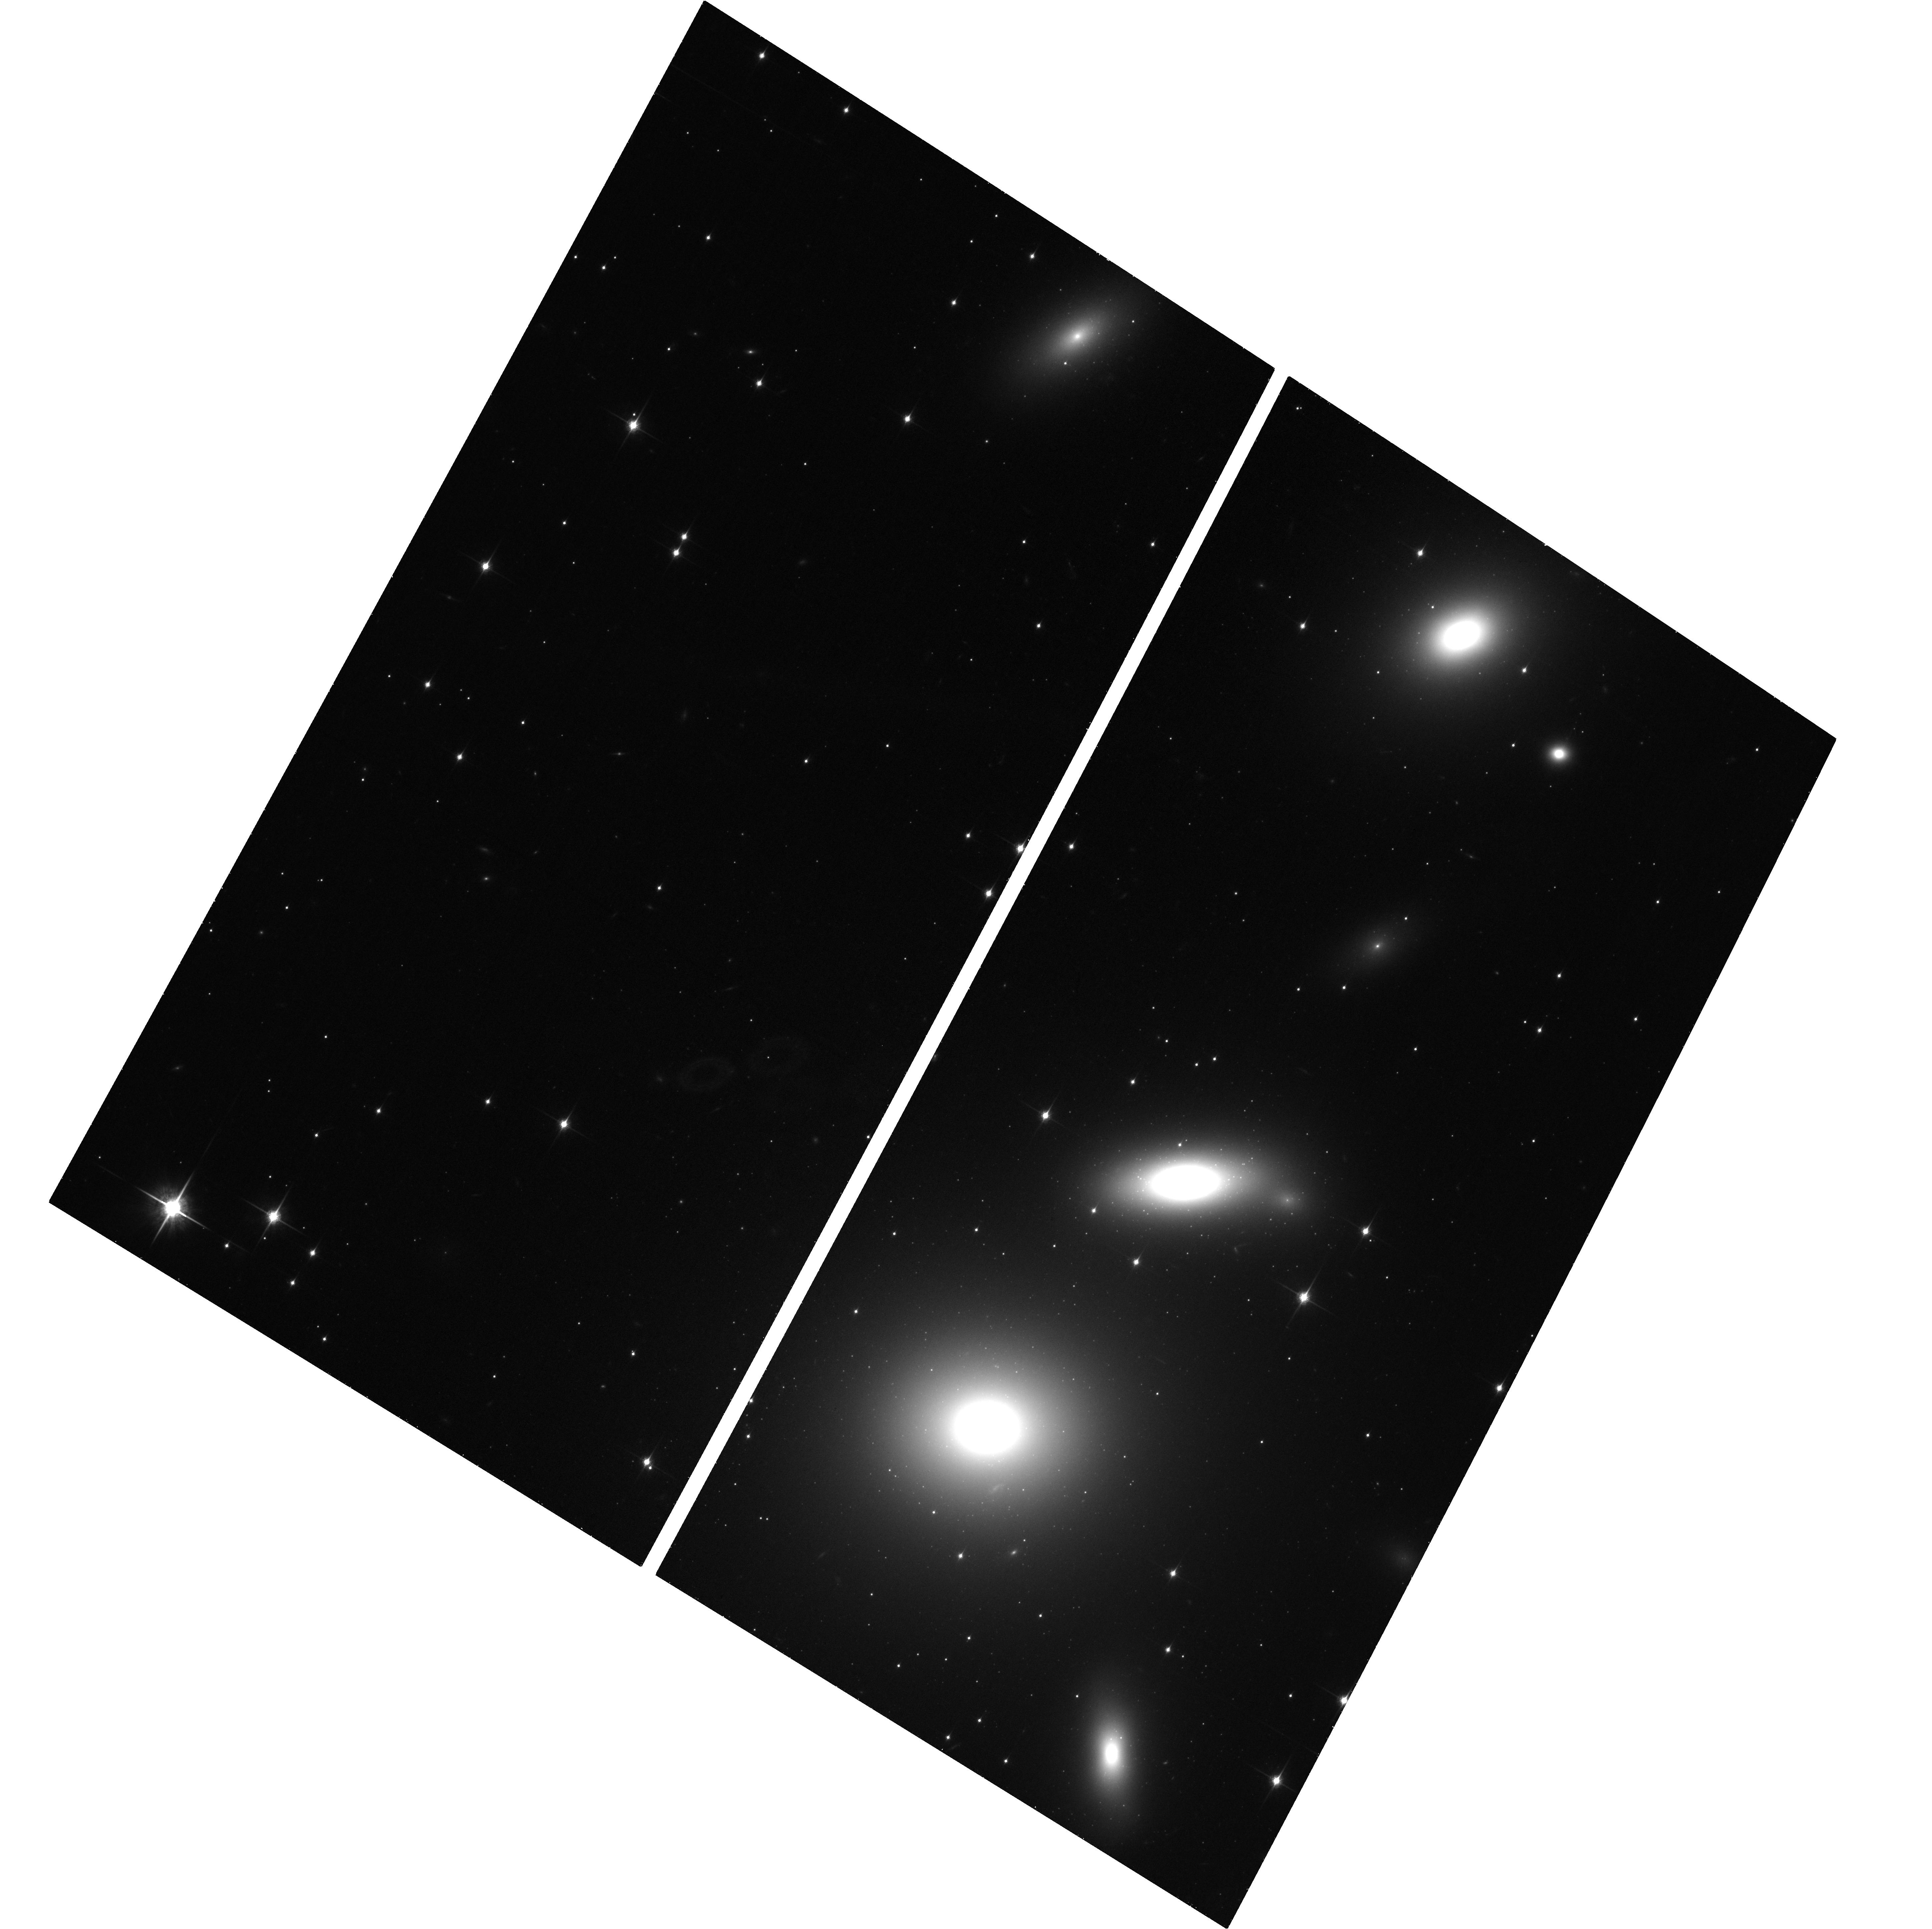
Target: NGC-1277. Instrument: ACS/WFC. Filter: F850LP. Exposure: 41 min. Observation ID: hst_14215_01_acs_wfc_f850lp_jctt01

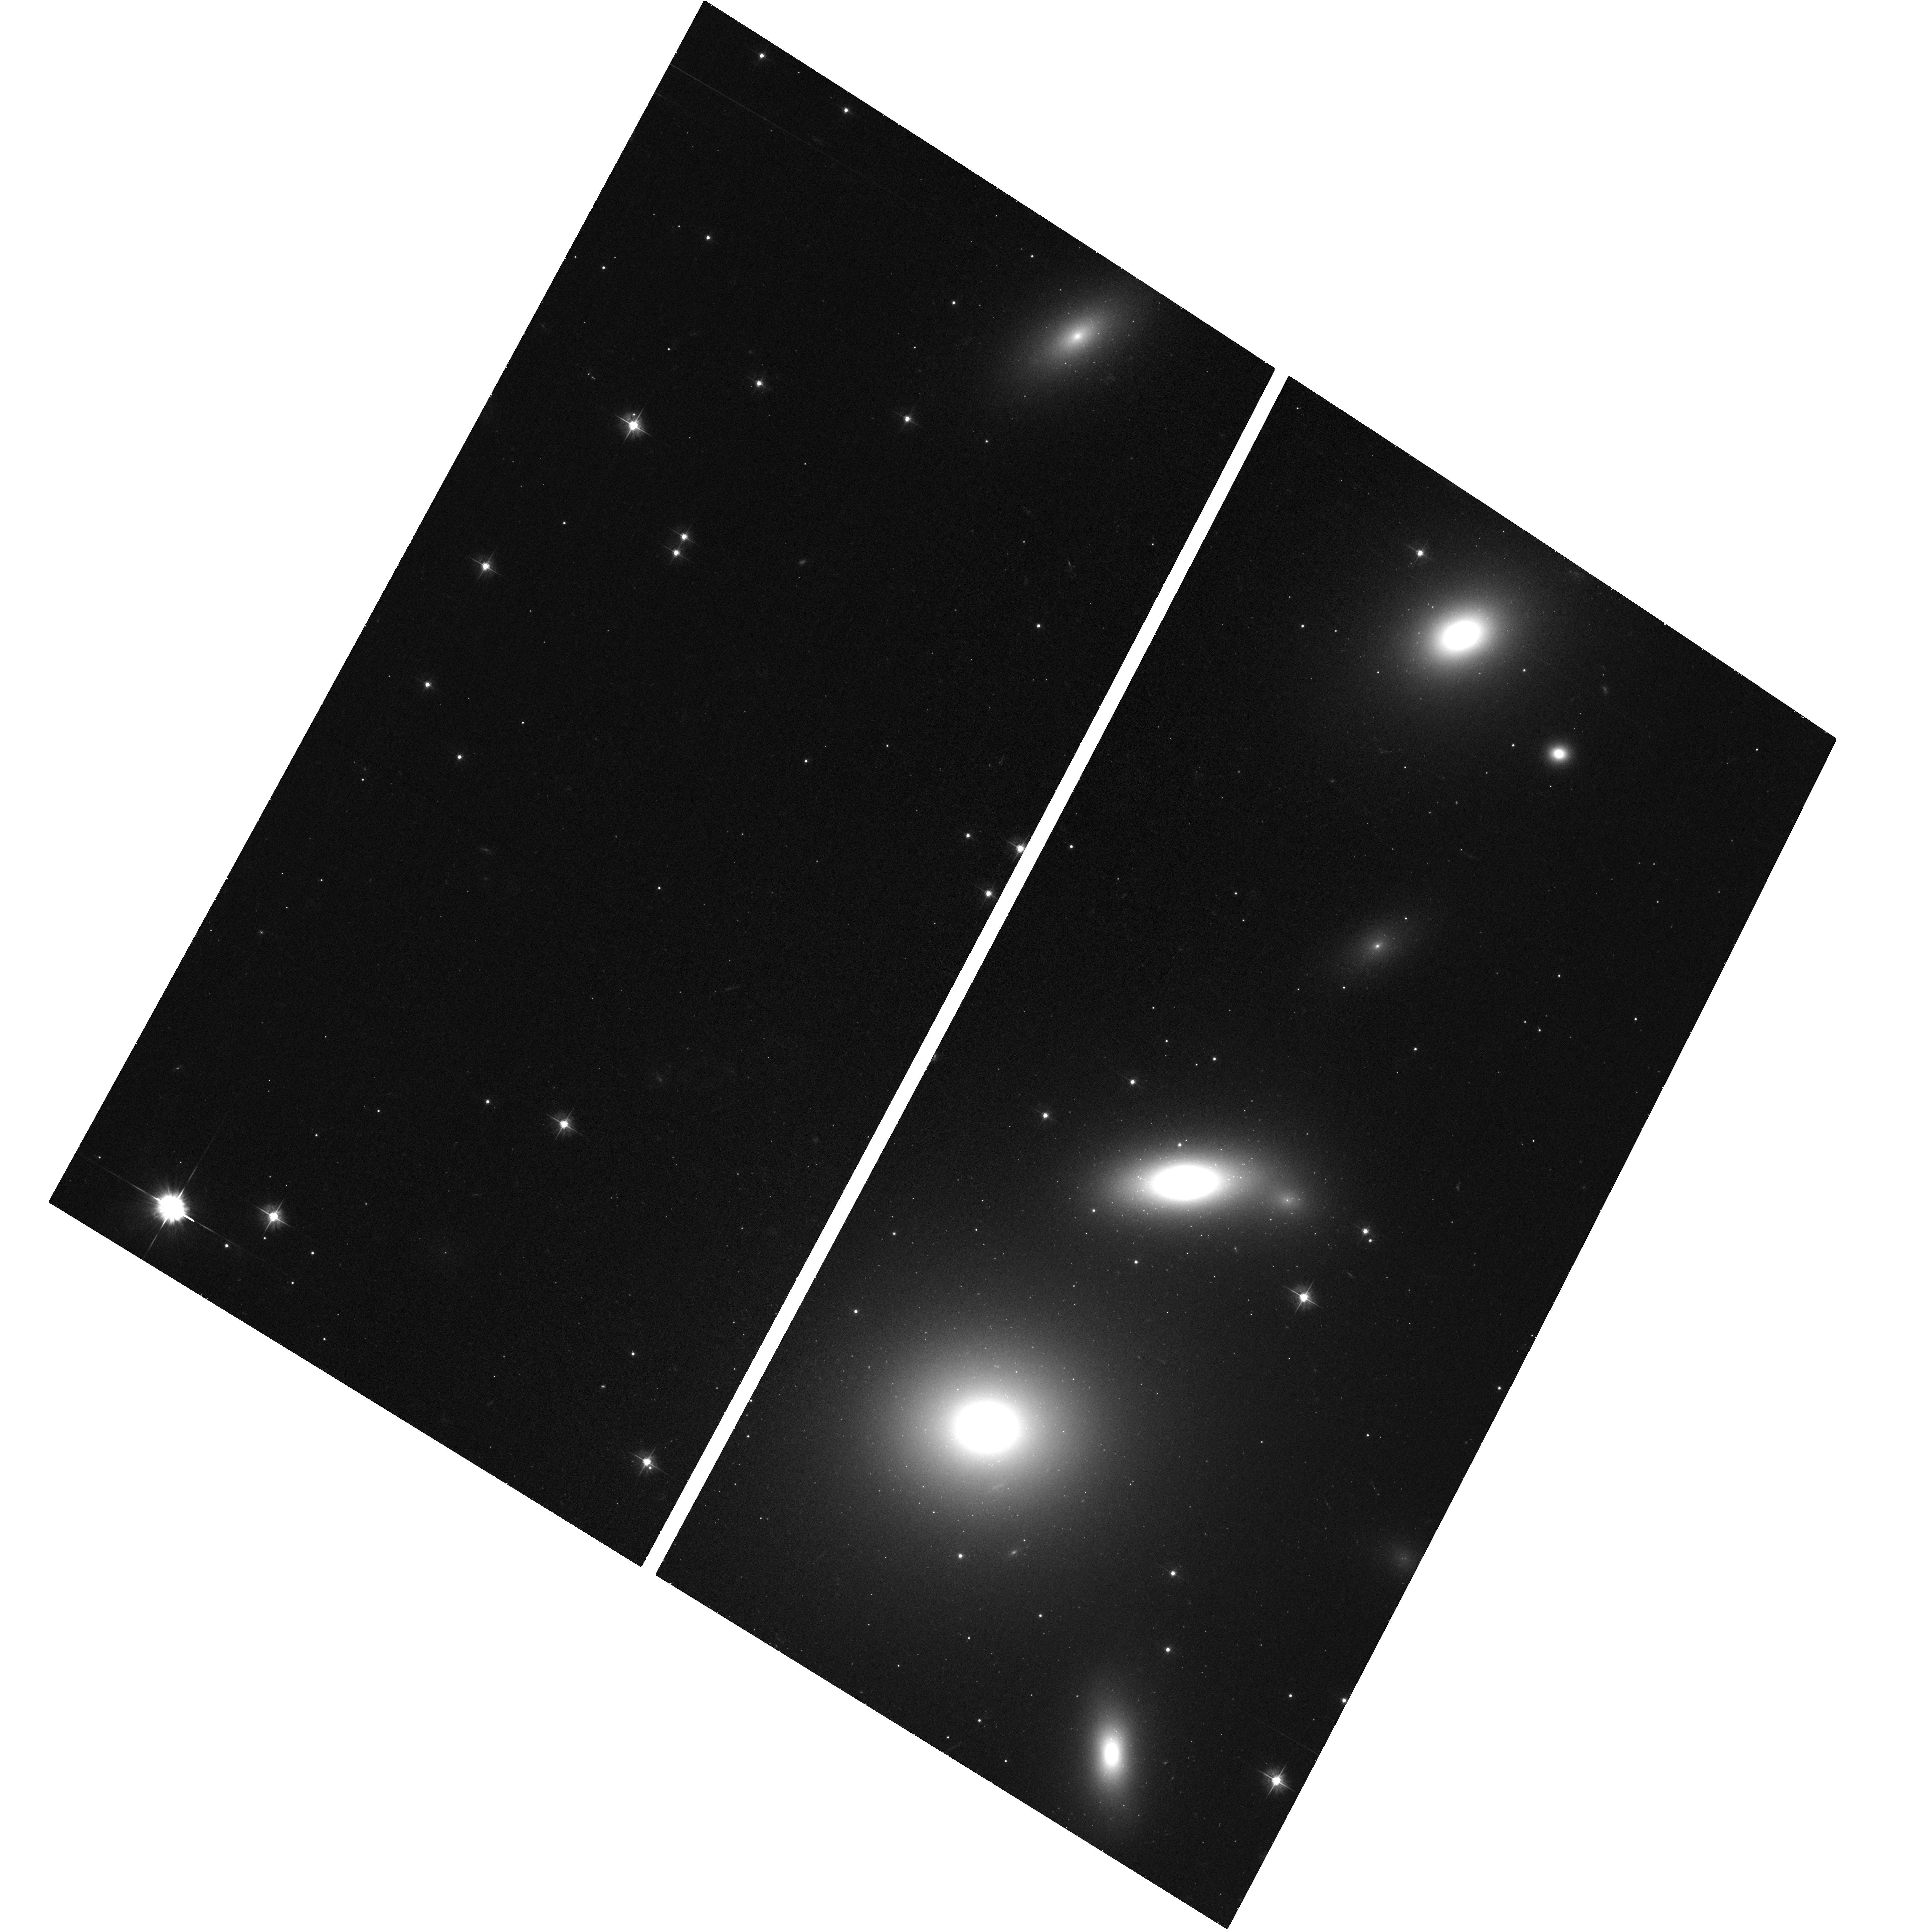
Target: NGC-1277. Instrument: ACS/WFC. Filter: F475W. Exposure: 38 min. Observation ID: hst_14215_01_acs_wfc_f475w_jctt01

The pristine globular cluster population of the primordial relic galaxy NGC1277 (PI: Trujillo, Ignacio)

Galaxy mass assembly is driven dually by in-situ star formation and mergers, though which modes dominate in galaxies of different mass and at different epochs is poorly understood. These bimodal processes are thought to be mirrored in the formation mechanisms for ancient red and blue globular clusters (GC) present in massive galaxies. Whereas the red GCs are theorized to form in situ together with the core of the massive galaxy, the blue subpopulation is expected to have an external accreted origin. This scenario, however, continues presently untested. The proposed observations (2 orbits in the g and z filters using the ACS camera) will provide a direct test of this accretion hypothesis by characterizing the GC population of a massive galaxy that has survived untouched since its early assembly at z>2: NGC1277. If the accretion scenario is correct, the GC color distribution of NGC1277 will be unimodal (having only red GCs). This result would provide direct constraints on the early accretion and assembly of massive galaxies in the early universe.